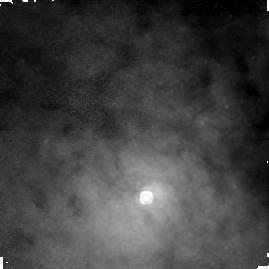
Target: CENTAURUS-A-NUC. Instrument: NICMOS/NIC1. Filter: F164N. Exposure: 43 min. Observation ID: n4we01010

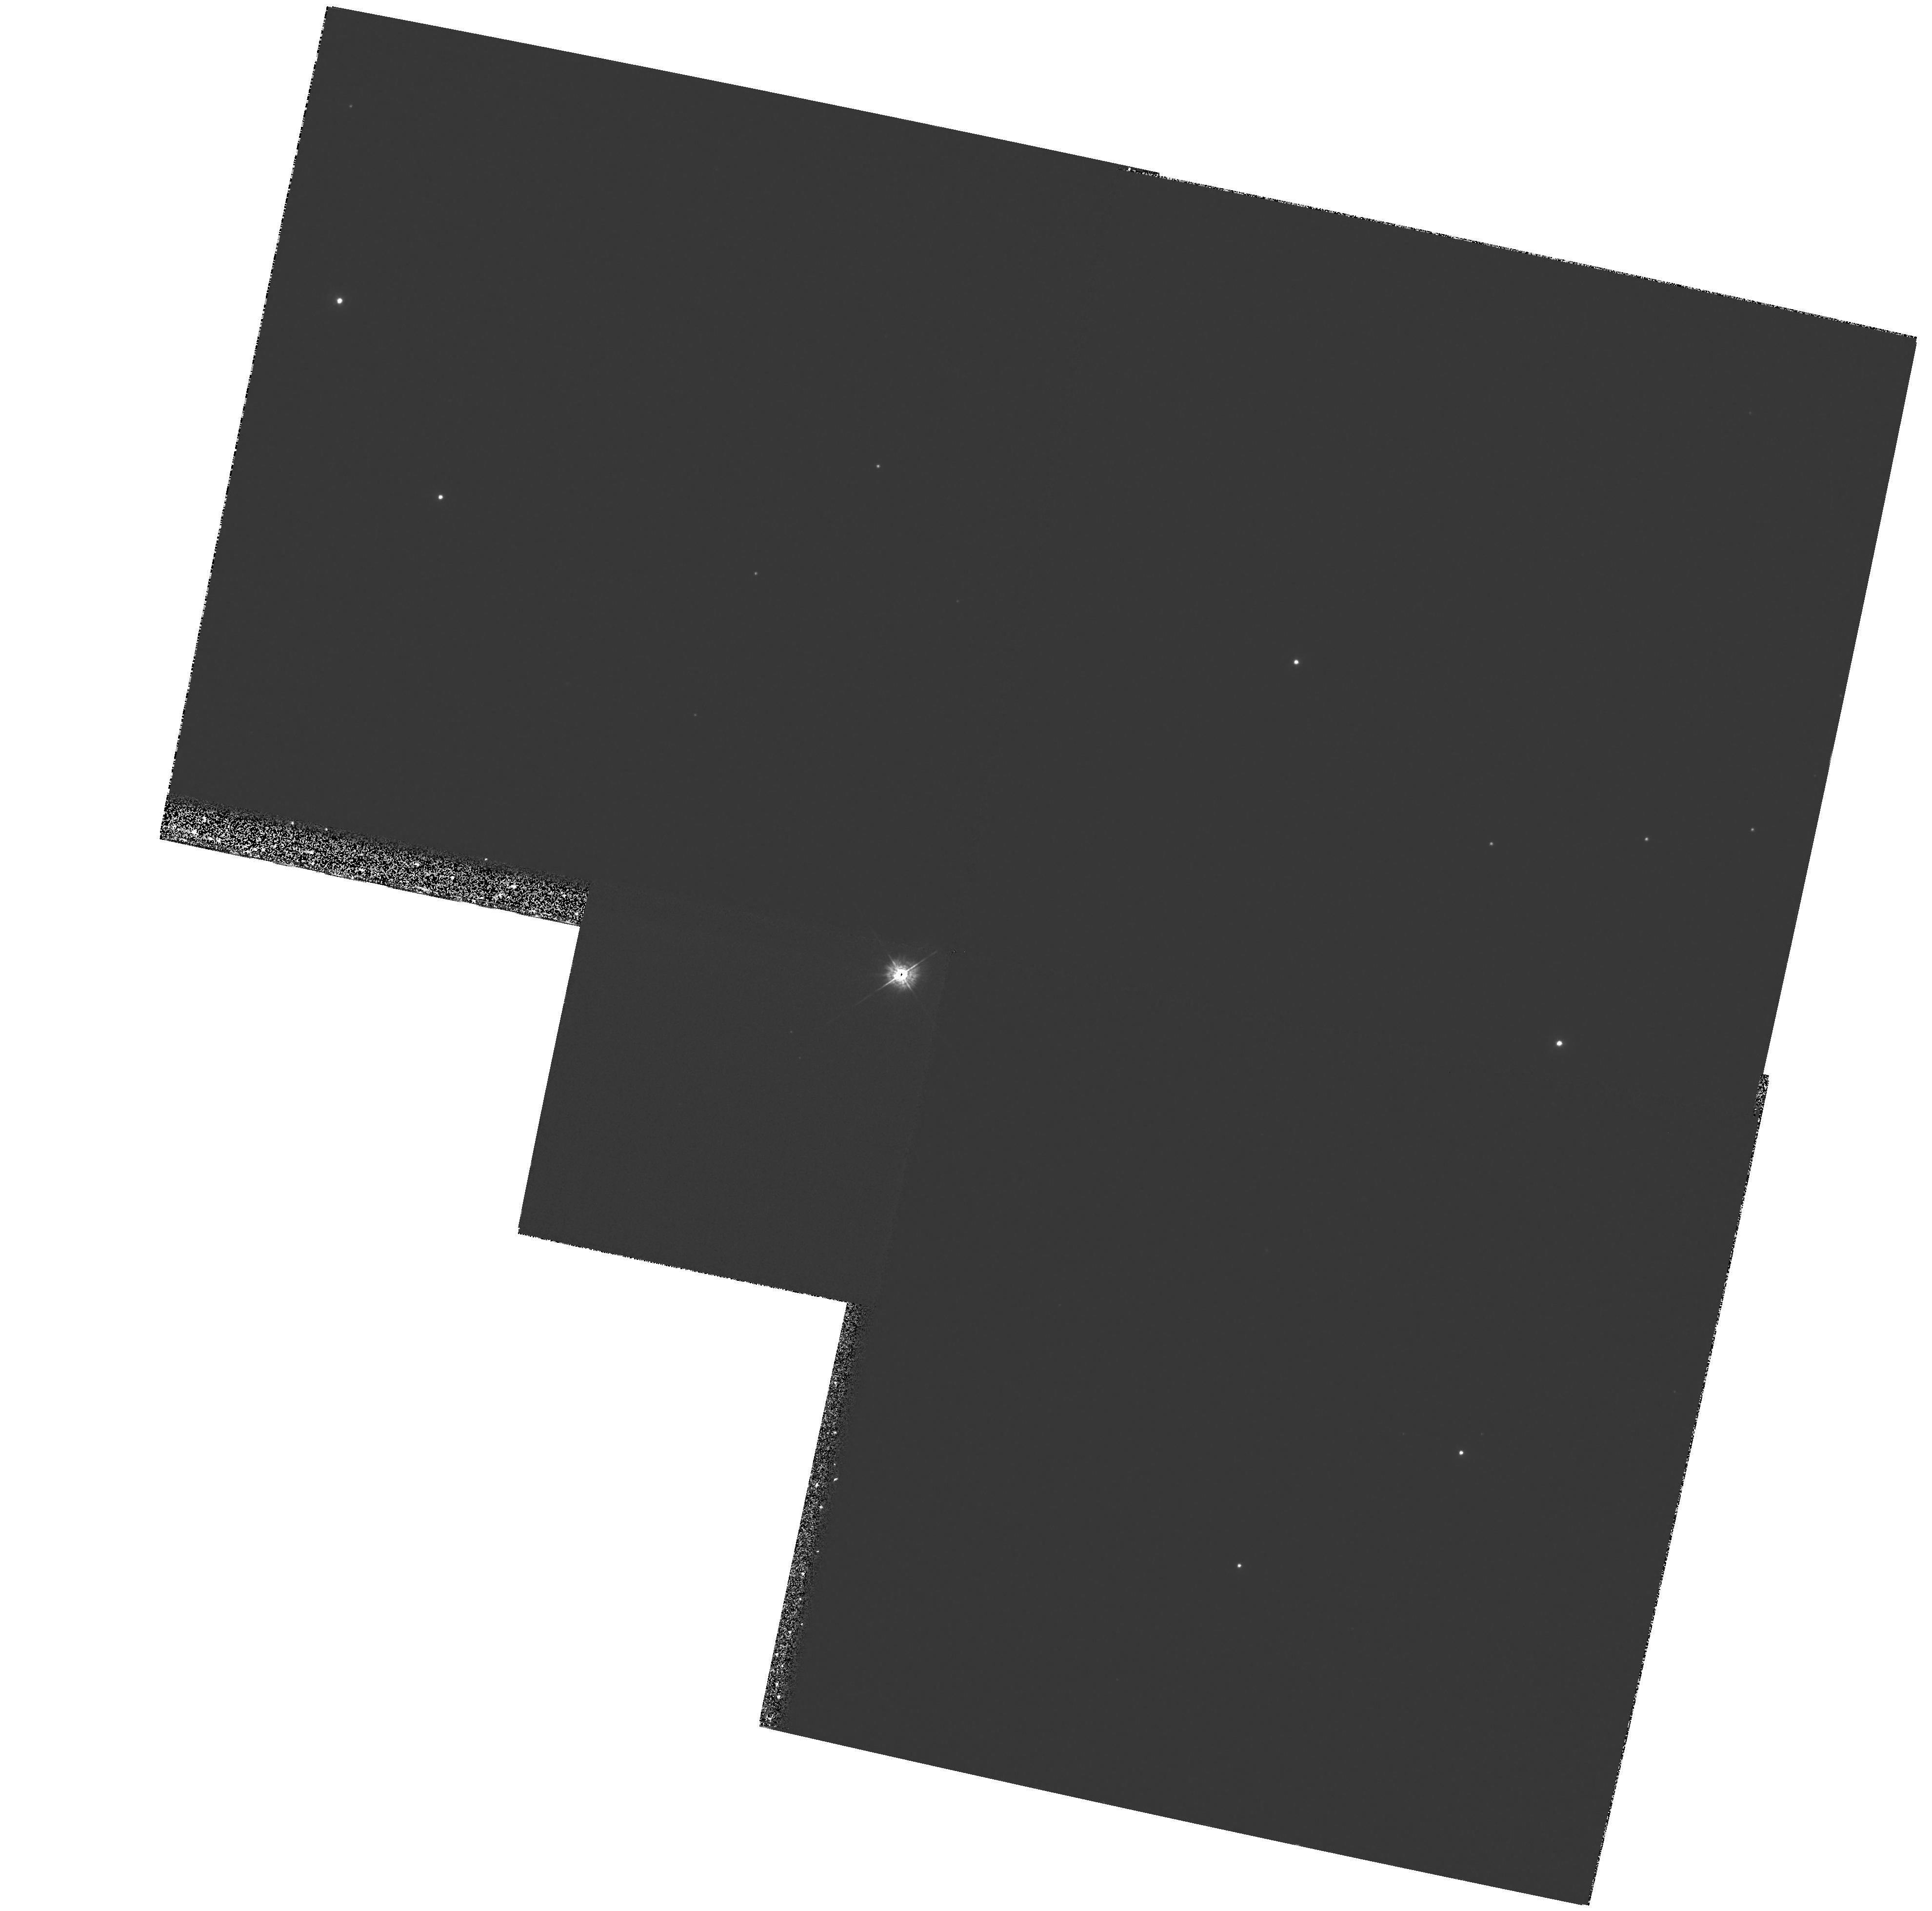
Target: field at RA 201.517°, Dec -42.994°. Instrument: WFPC2/PC. Filter: F336W. Exposure: 40 min. Observation ID: hst_7846_01_wfpc2_pc_f336w_u4we01

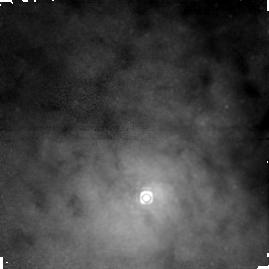
Target: CENTAURUS-A-NUC. Instrument: NICMOS/NIC1. Filter: F166N. Exposure: 43 min. Observation ID: n4we01040

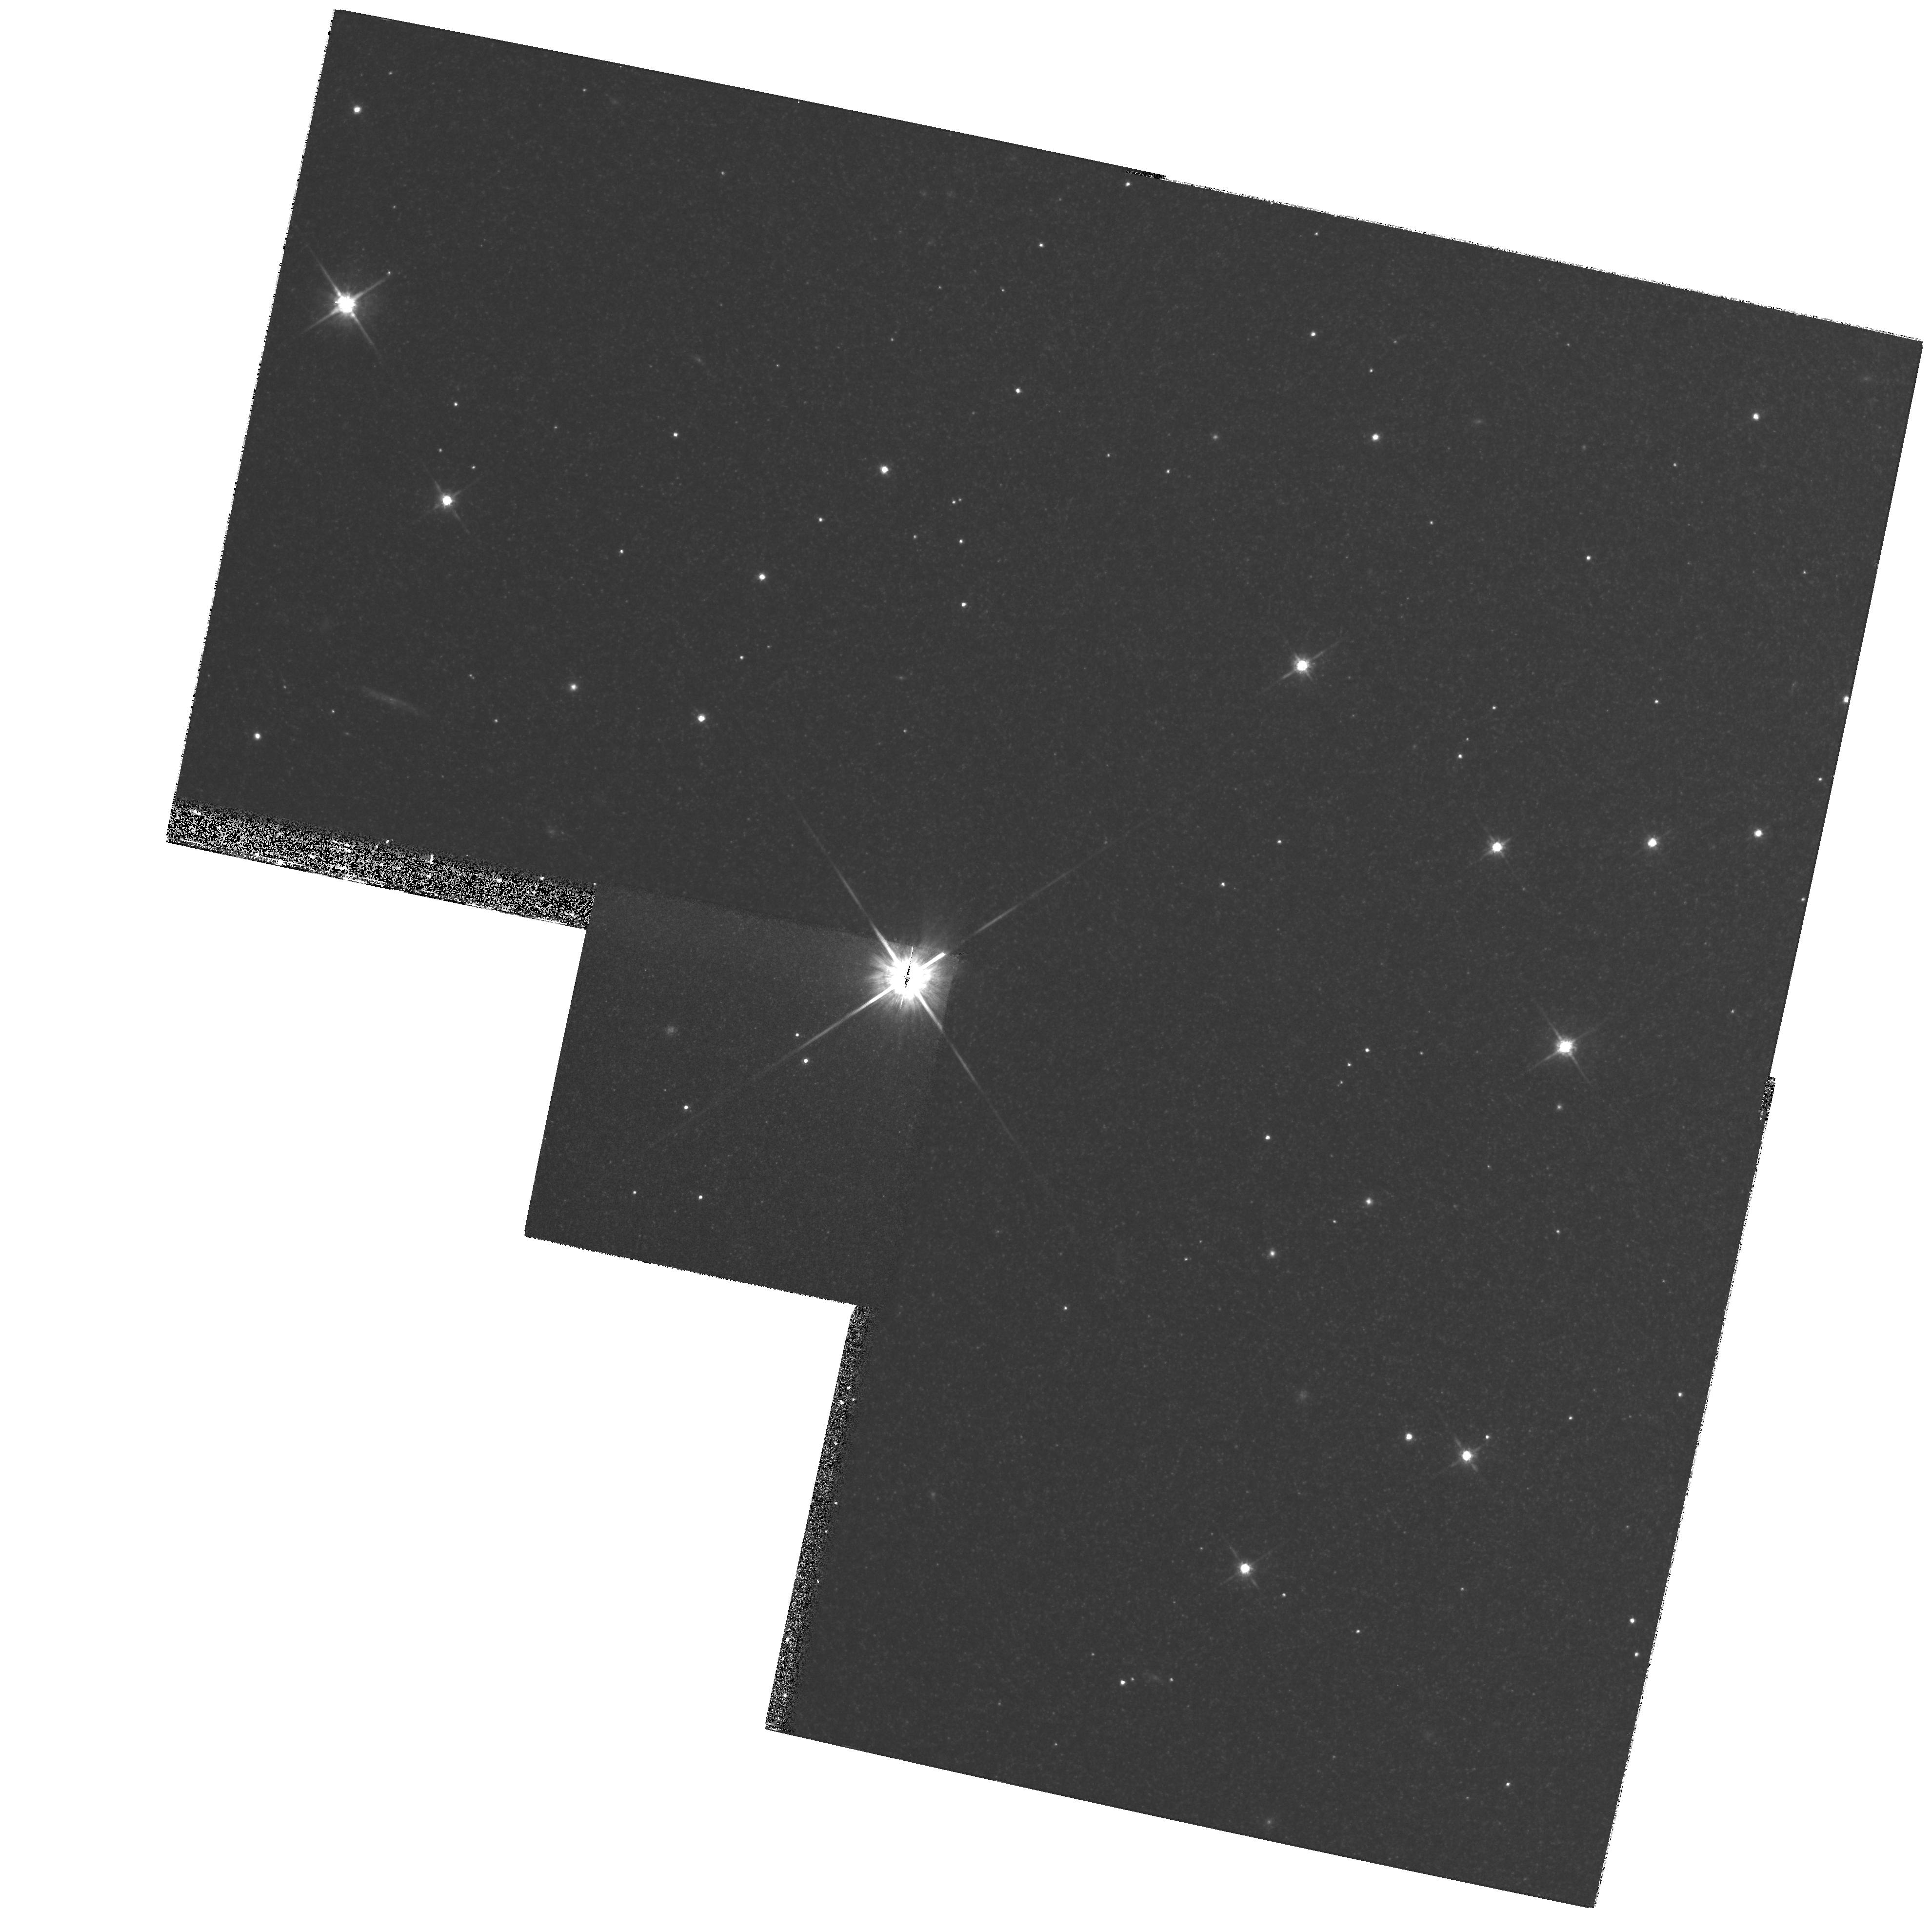
Target: field at RA 201.517°, Dec -42.994°. Instrument: WFPC2/PC. Filter: F814W. Exposure: 20 min. Observation ID: hst_7846_01_wfpc2_pc_f814w_u4we01

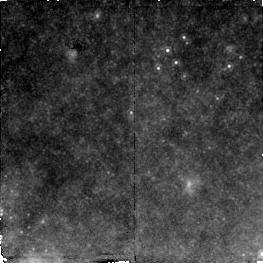
Target: field at RA 201.352°, Dec -43.021°. Instrument: NICMOS/NIC2. Filter: F187N. Exposure: 43 min. Observation ID: n4we01020

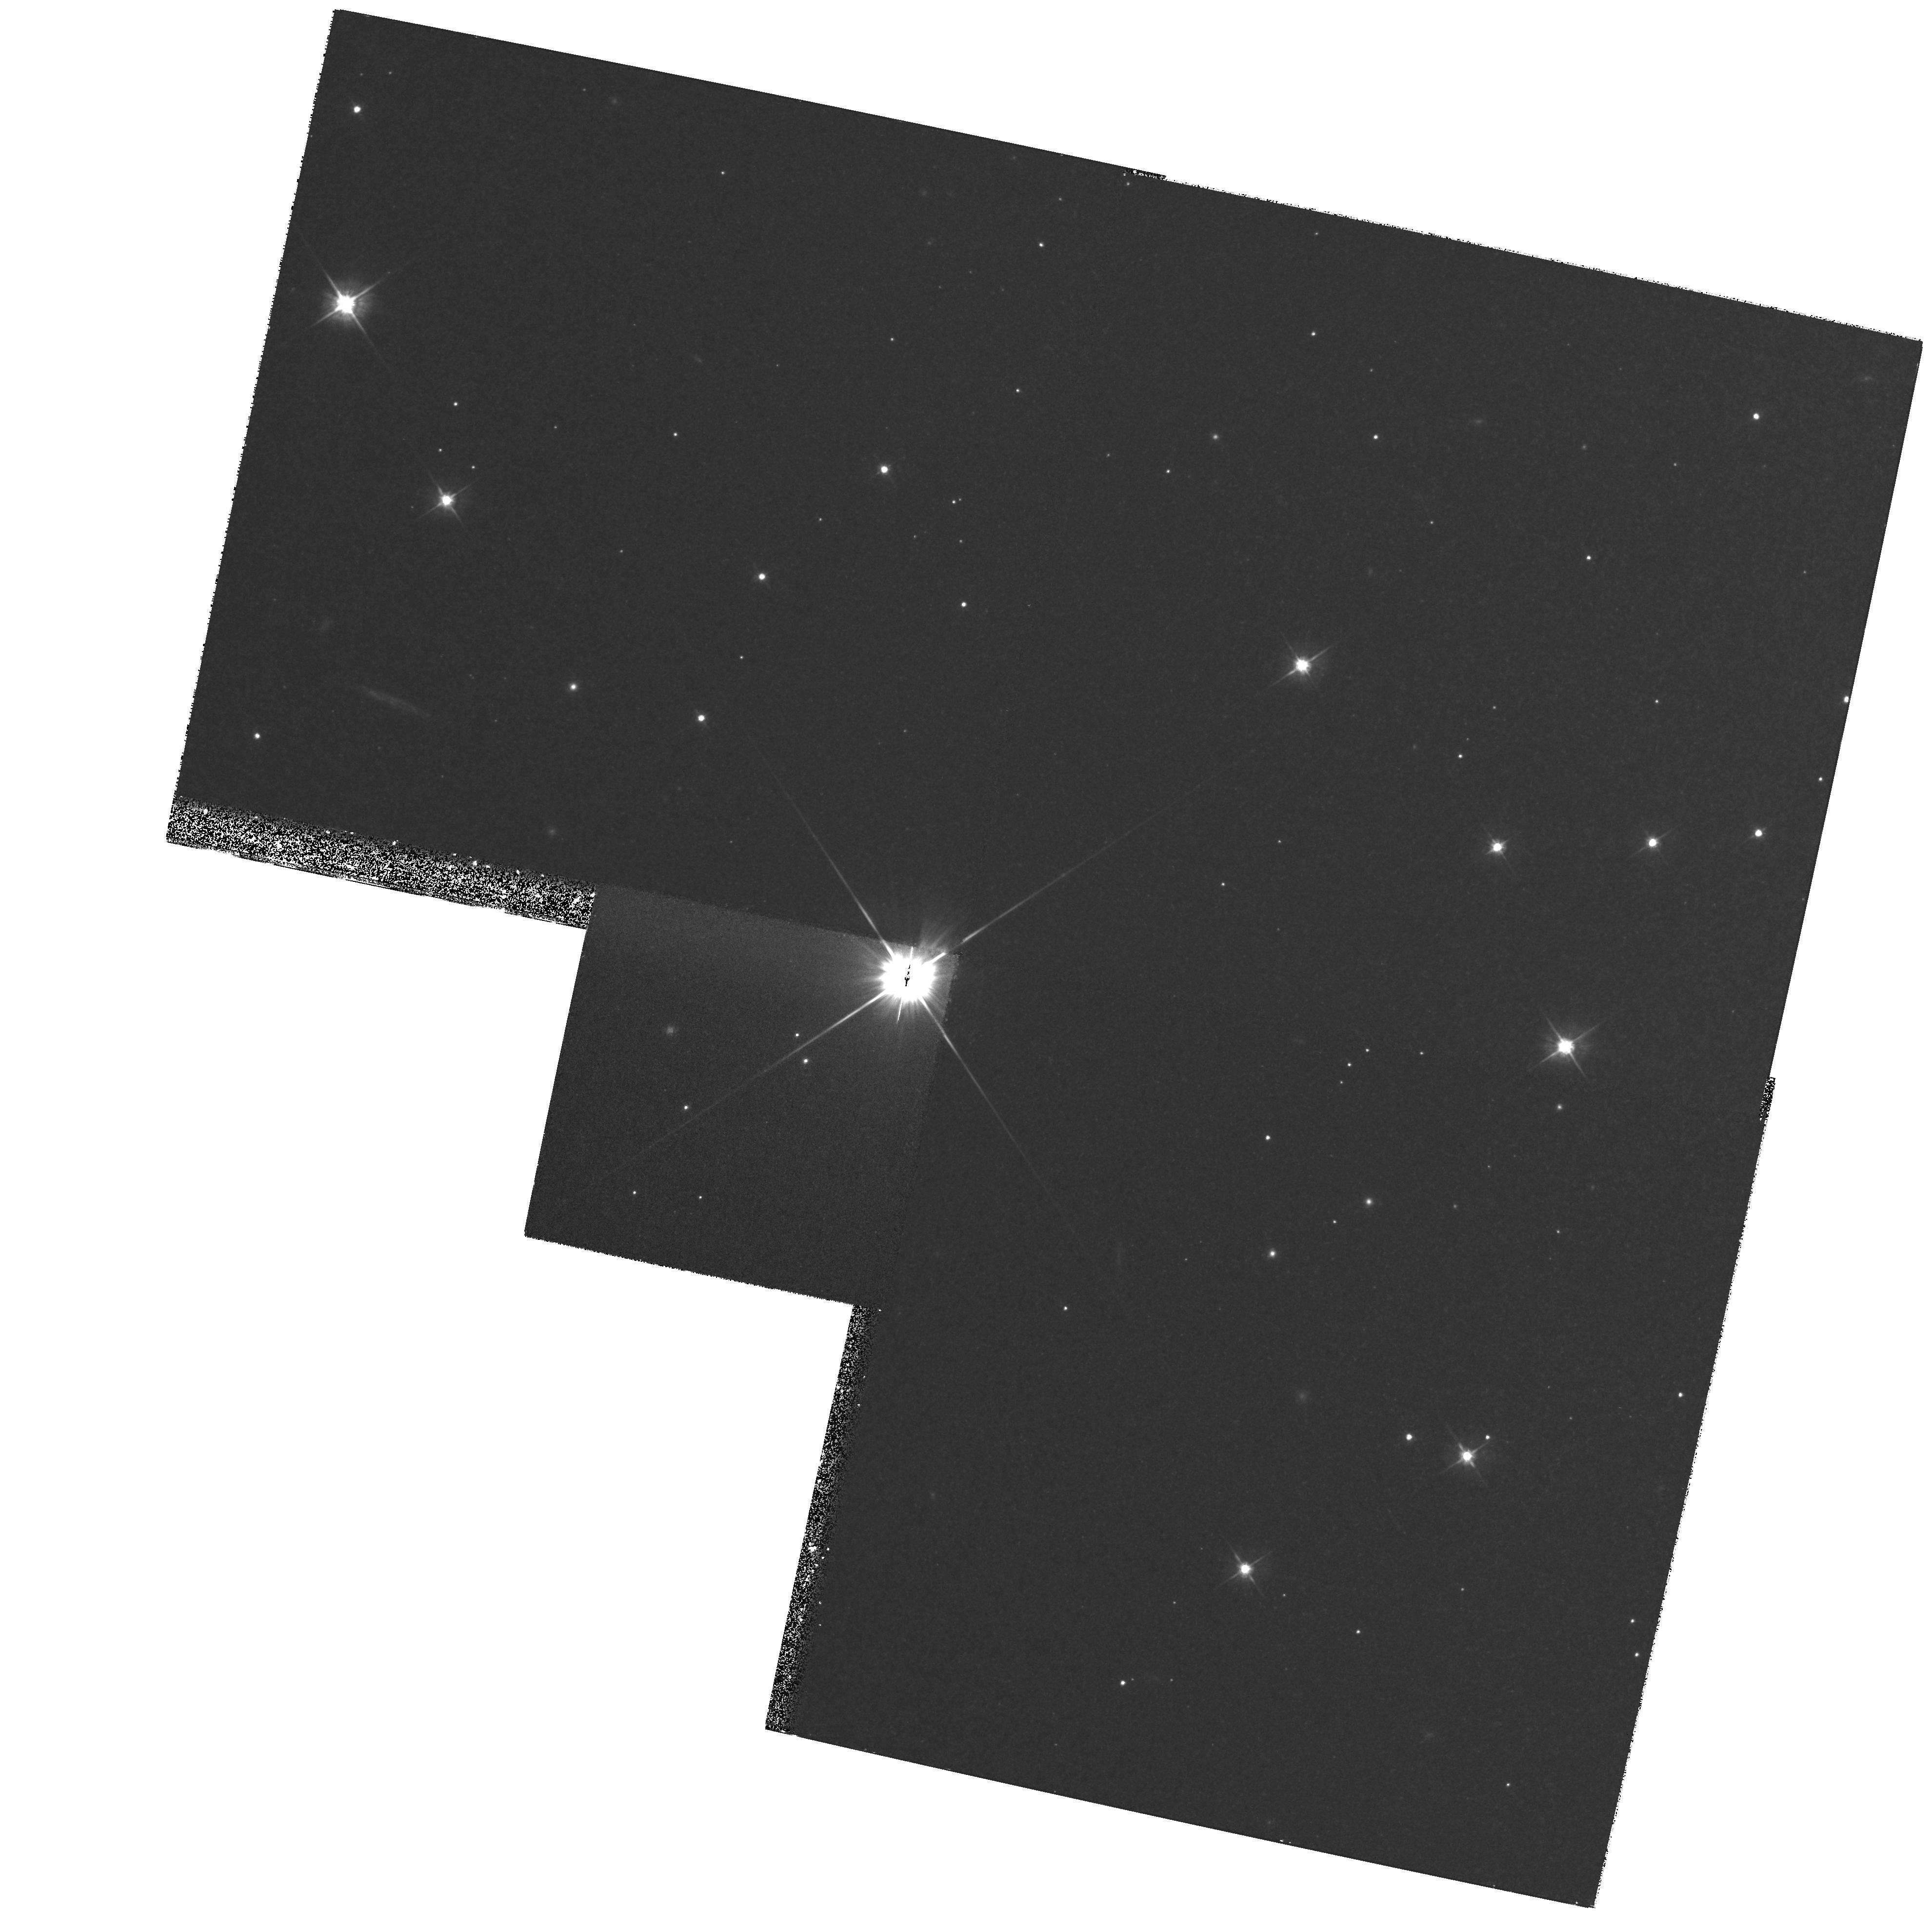
Target: field at RA 201.517°, Dec -42.994°. Instrument: WFPC2/PC. Filter: F555W. Exposure: 20 min. Observation ID: hst_7846_01_wfpc2_pc_f555w_u4we01

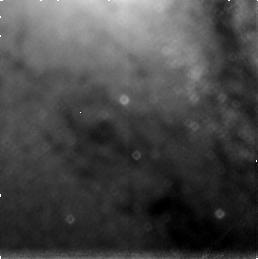
Target: field at RA 201.383°, Dec -43.018°. Instrument: NICMOS/NIC3. Filter: F190N. Exposure: 43 min. Observation ID: n4we010c0

IR Imaging of the AGN Accretion Disk In Centaurus A (PI: Schreier, Ethan J.)

We propose to image the extended accretion disk around the nucleus of NGC 5128 which we recently detected with HST. NICMOS Camera 2 images in \PA\ (F187N) show the presence of not only the innermost knot (N1) of the Cen A jet, but also a disk of ionized gas at the nucleus, not aligned with either the jet or the dust lane. This disk radius is ~ 0.6", corresponding to ~ 11pc at 3.5 Mpc, and is significantly smaller than the hundred parsec scale stellar disks presumed to exist at the center of many galaxies. Our proposed followup observation will provide a deep image in Fe II\ with Camera 1. The shorter wavelenth of Fe II\ and smaller pixel size of NIC1 will combine to allow us to better resolve the disk with an oversampled FWHM ~ 2pc. Combining this image with the existing \PA\ image will provide a map of the N(ionpFe+)/N(\ionpH+), fundamental to determining the presence of shocks, and also establish whether knot N1 is photo- or shock-ionized. We also propose to study the interaction of the Cen A X-ray/radio jet with the interstellar medium of the galaxy, and to search for other emission features near the AGN, by obtaining \PA\ and Fe II\ images with Camera 3. The larger field of view will include Knot A, seen in X-ray and radio with significant substructure. The Fe/H ratio will allow us to localize the hypothesized particle acceleration sites.